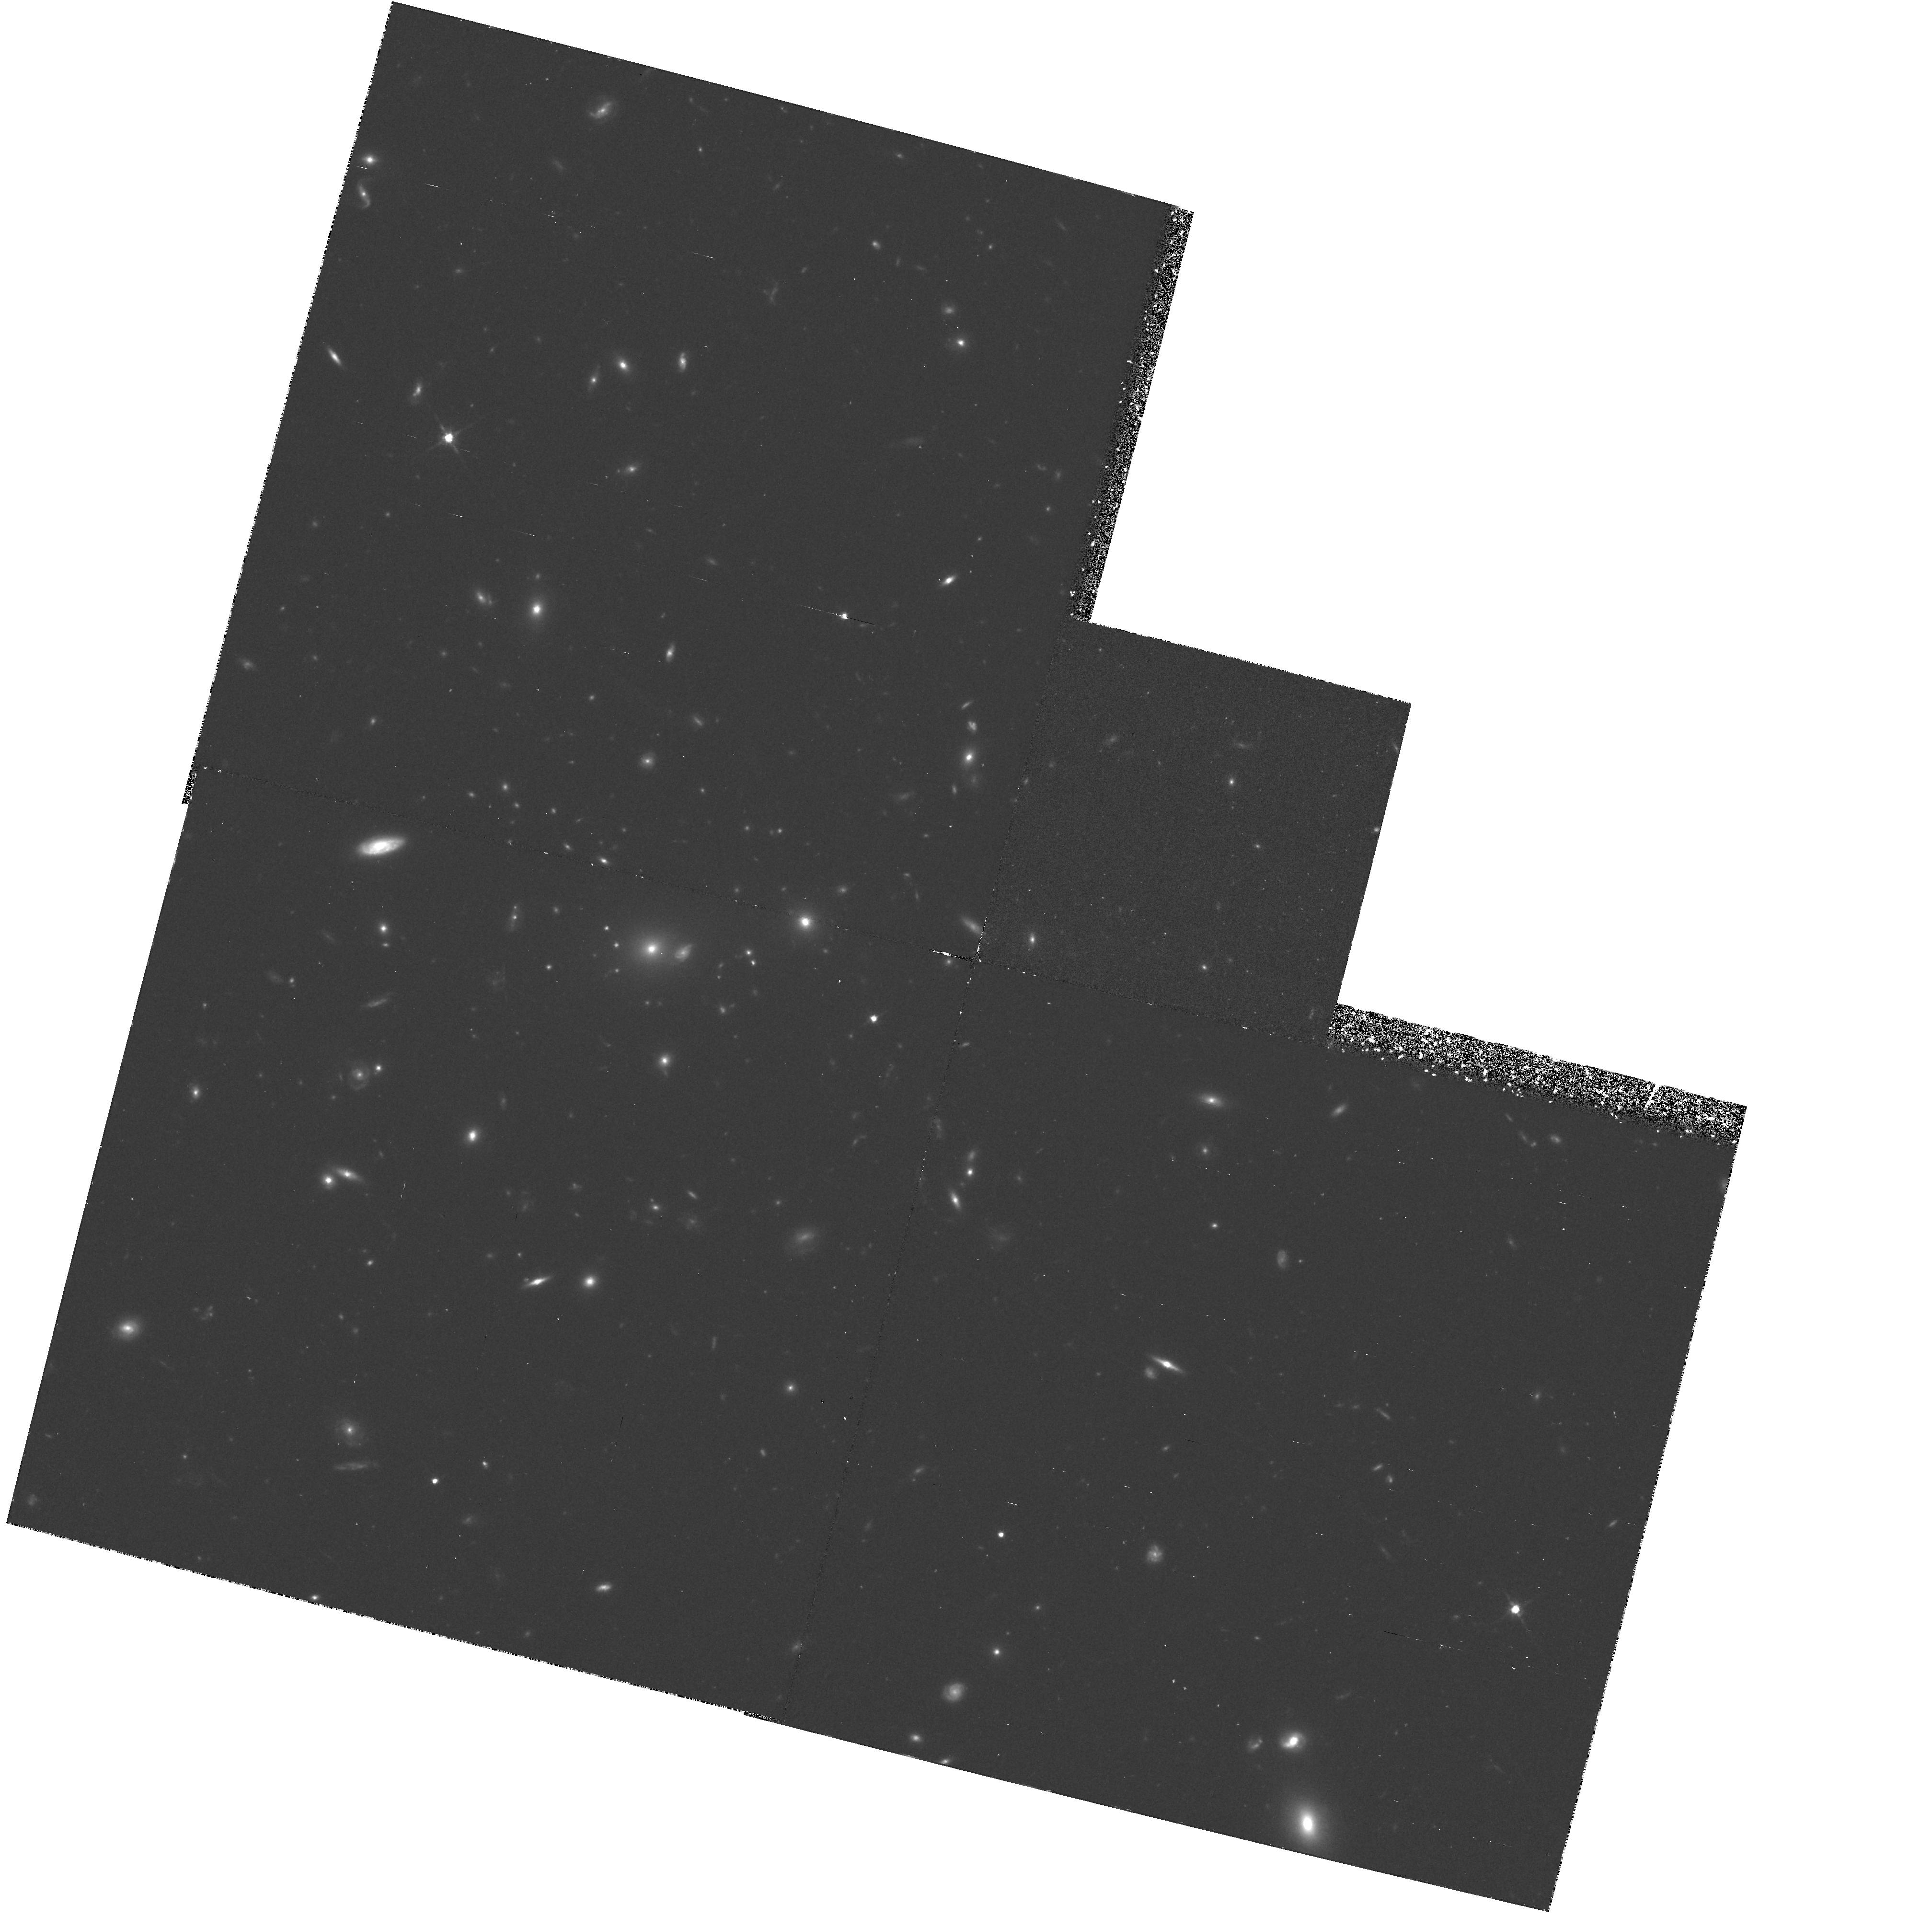
Target: GAL-CLUS-005431-2756. Instrument: WFPC2/PC. Filter: F814W. Exposure: 2.3 h. Observation ID: hst_5378_03_wfpc2_pc_f814w_u2c403

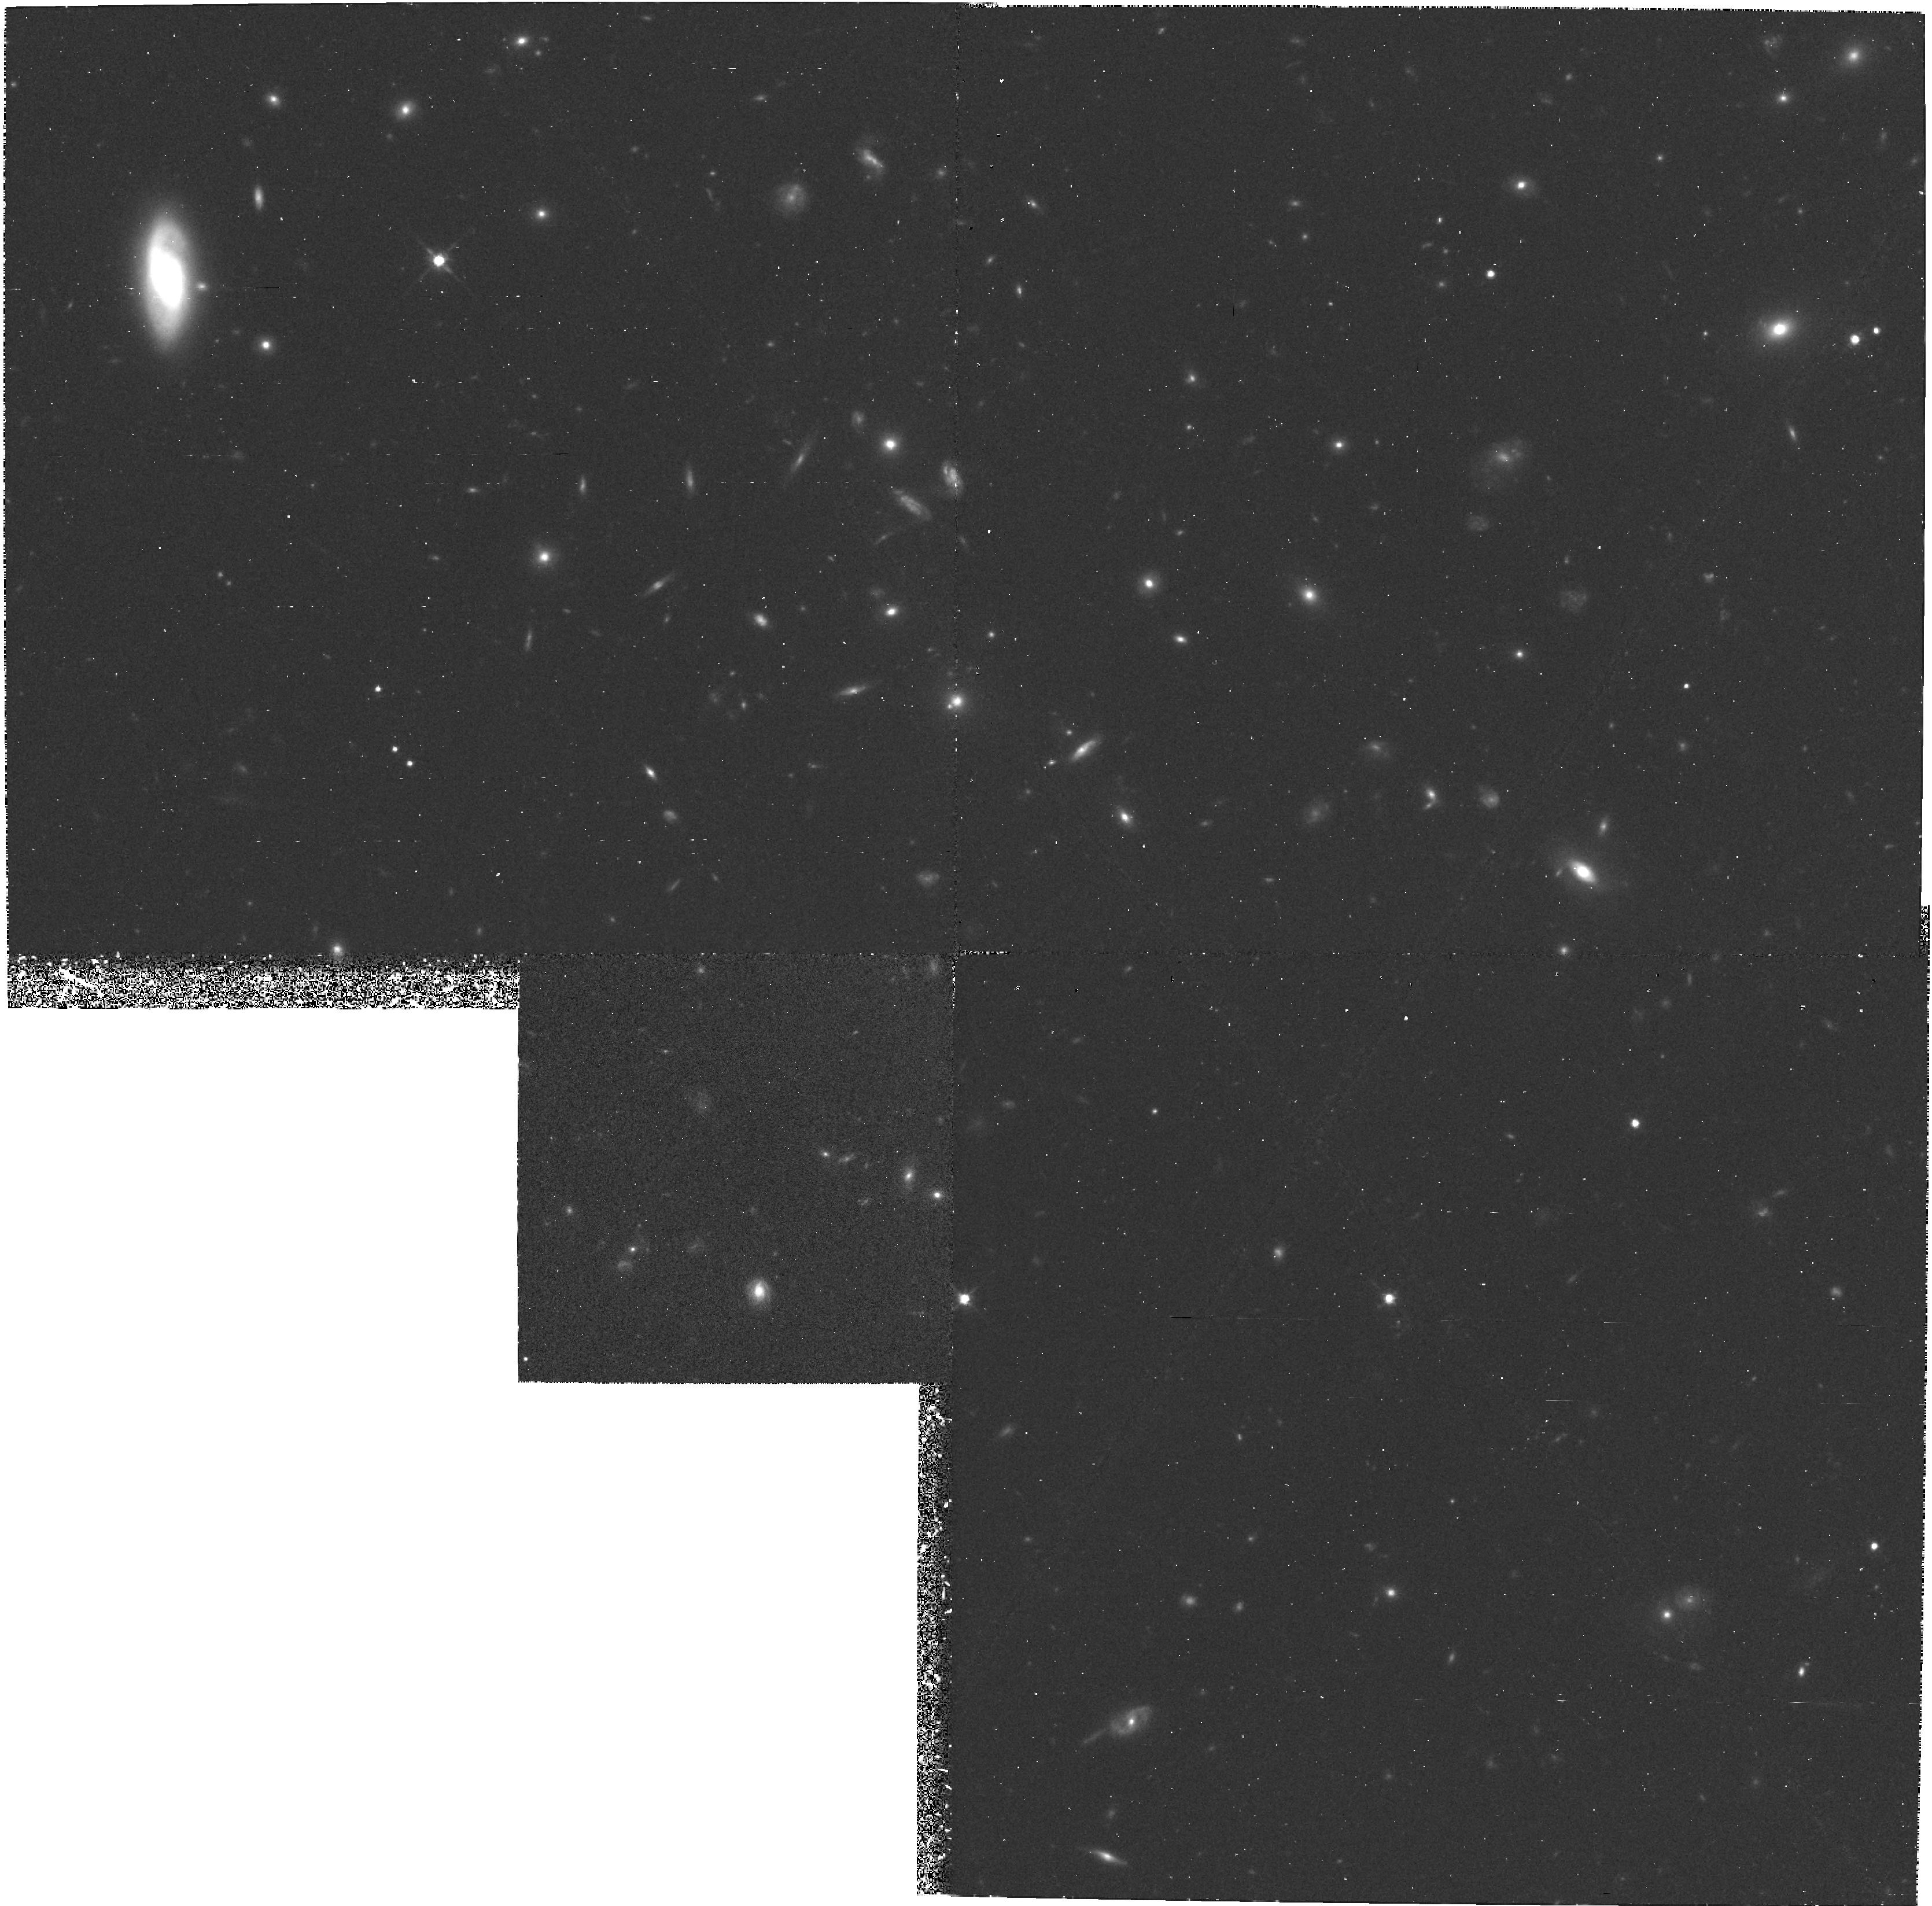
Target: GAL-CLUS-093942+4713-FLD2. Instrument: WFPC2/PC. Filter: F814W. Exposure: 1.8 h. Observation ID: hst_5378_0c_wfpc2_pc_f814w_u2c40c

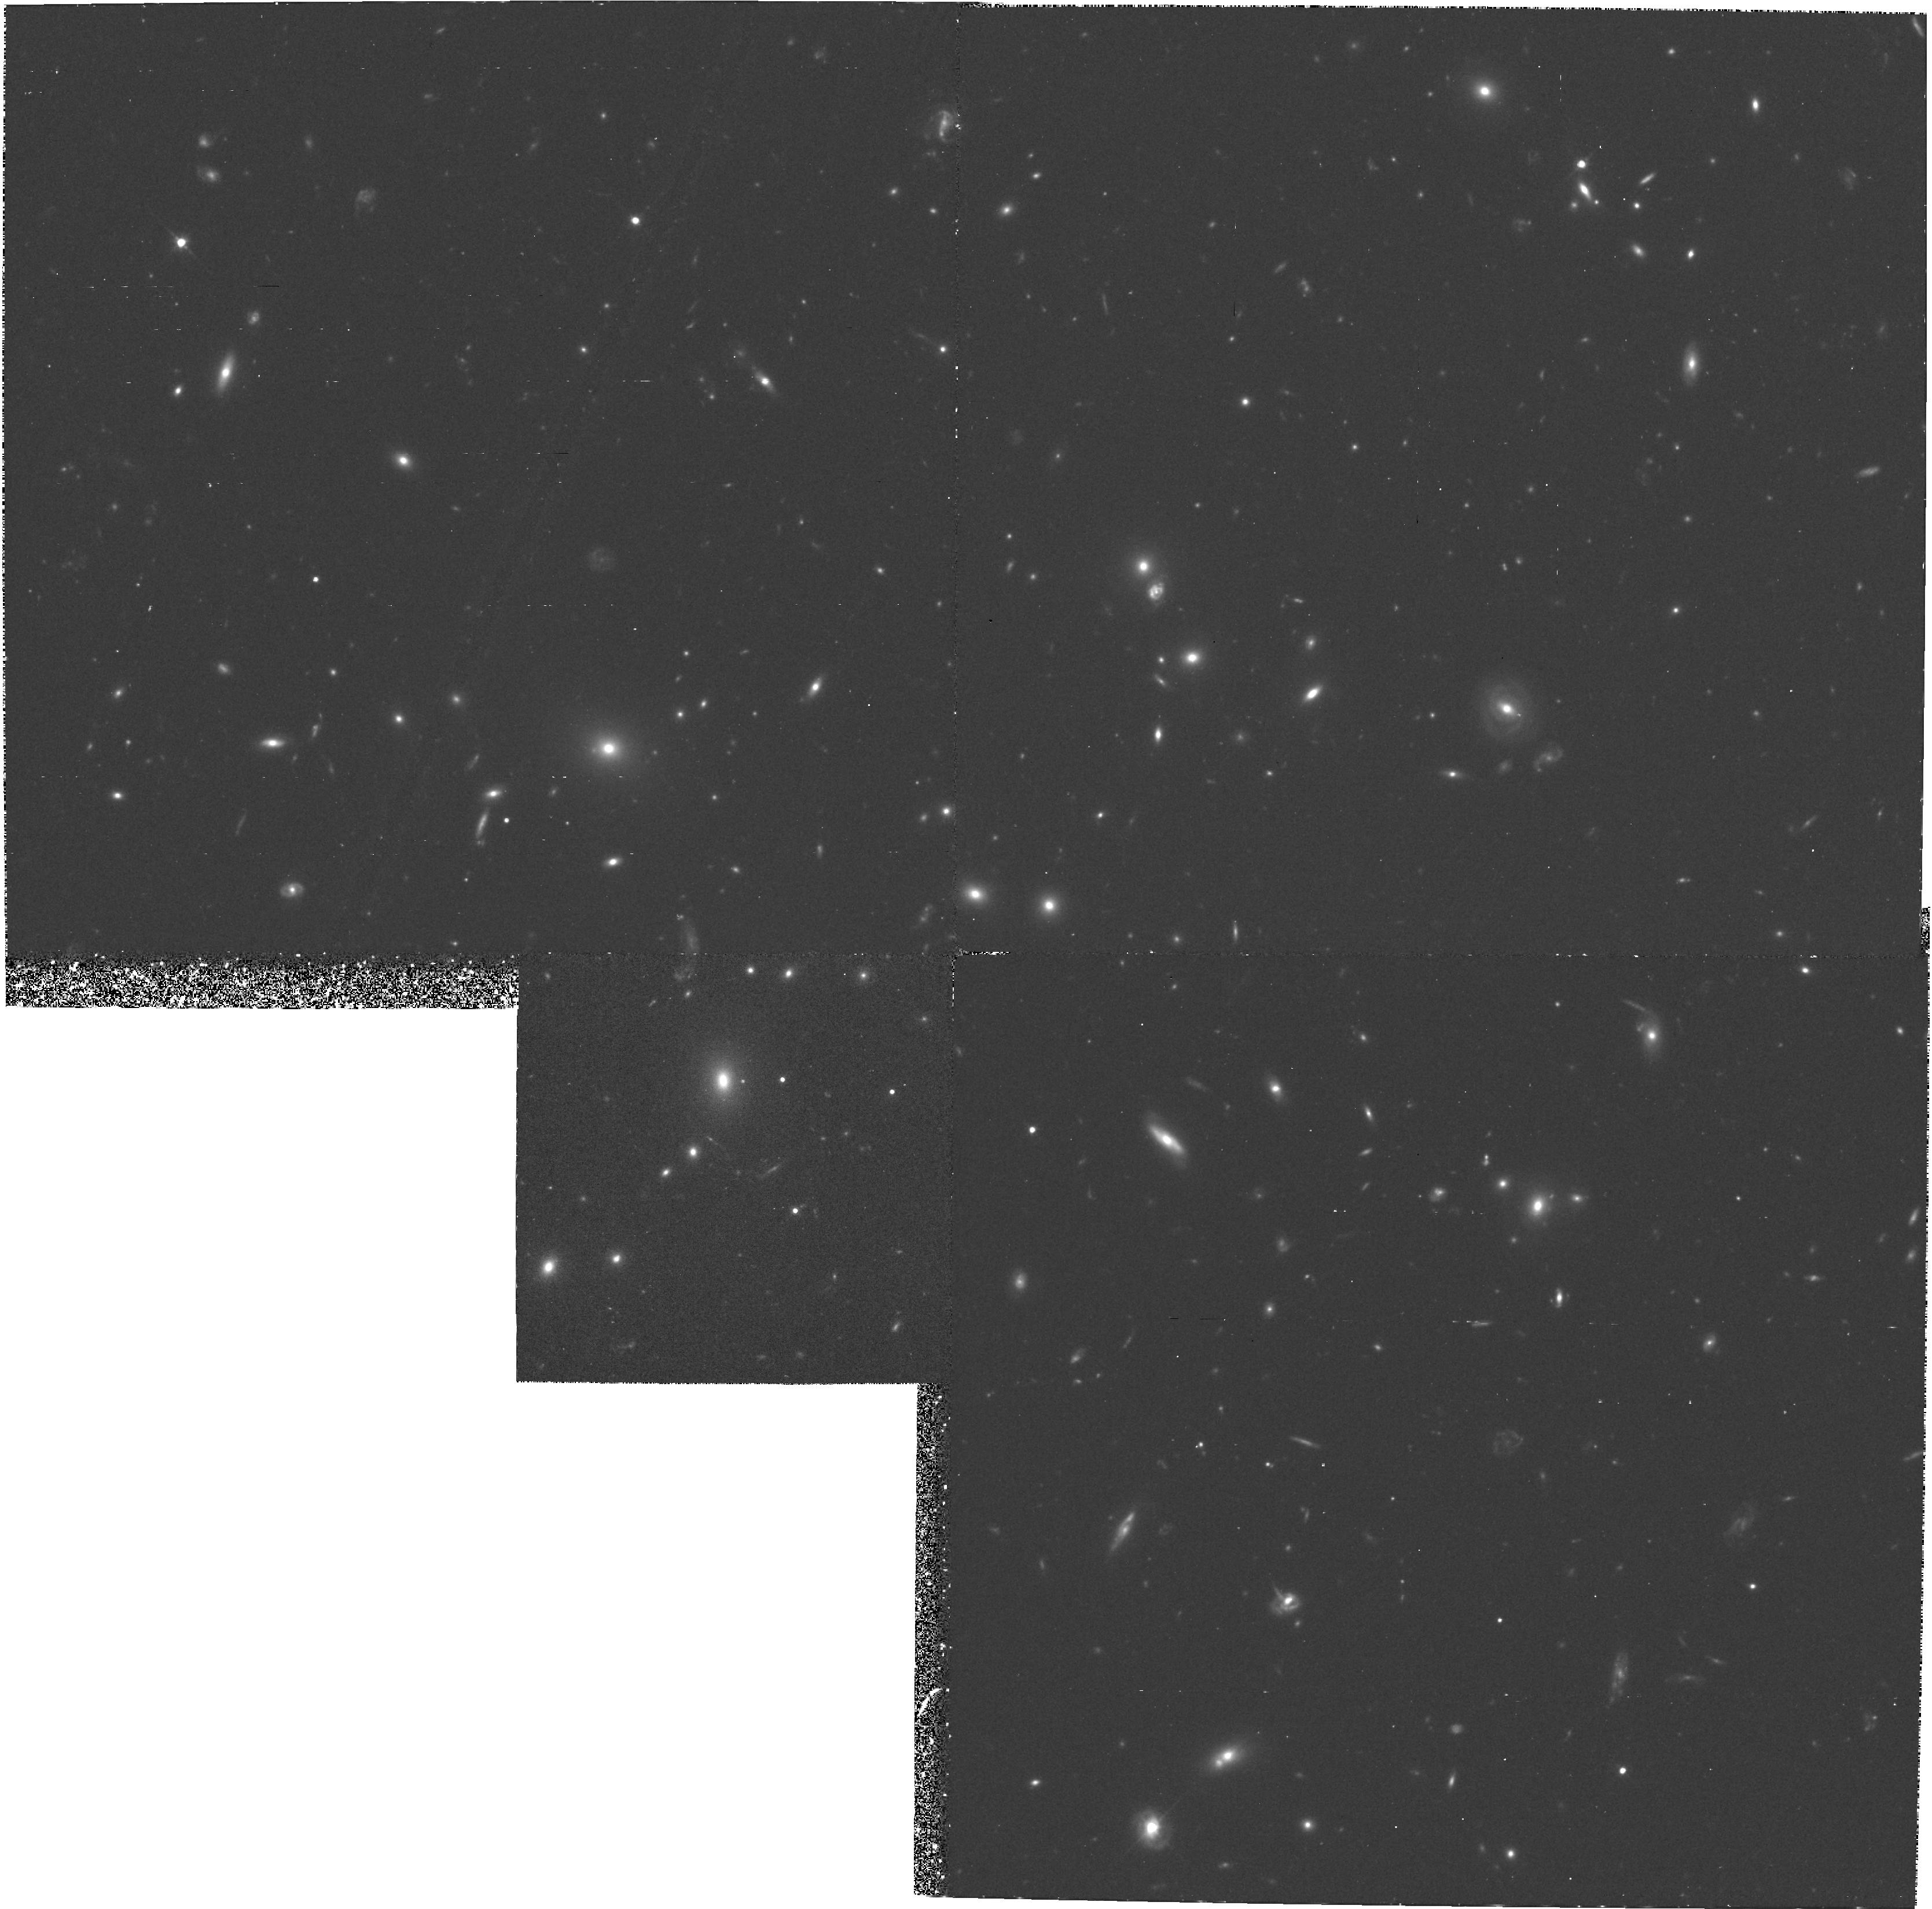
Target: GAL-CLUS-160134+4254. Instrument: WFPC2/PC. Filter: F702W. Exposure: 2.3 h. Observation ID: hst_5378_07_wfpc2_pc_f702w_u2c407

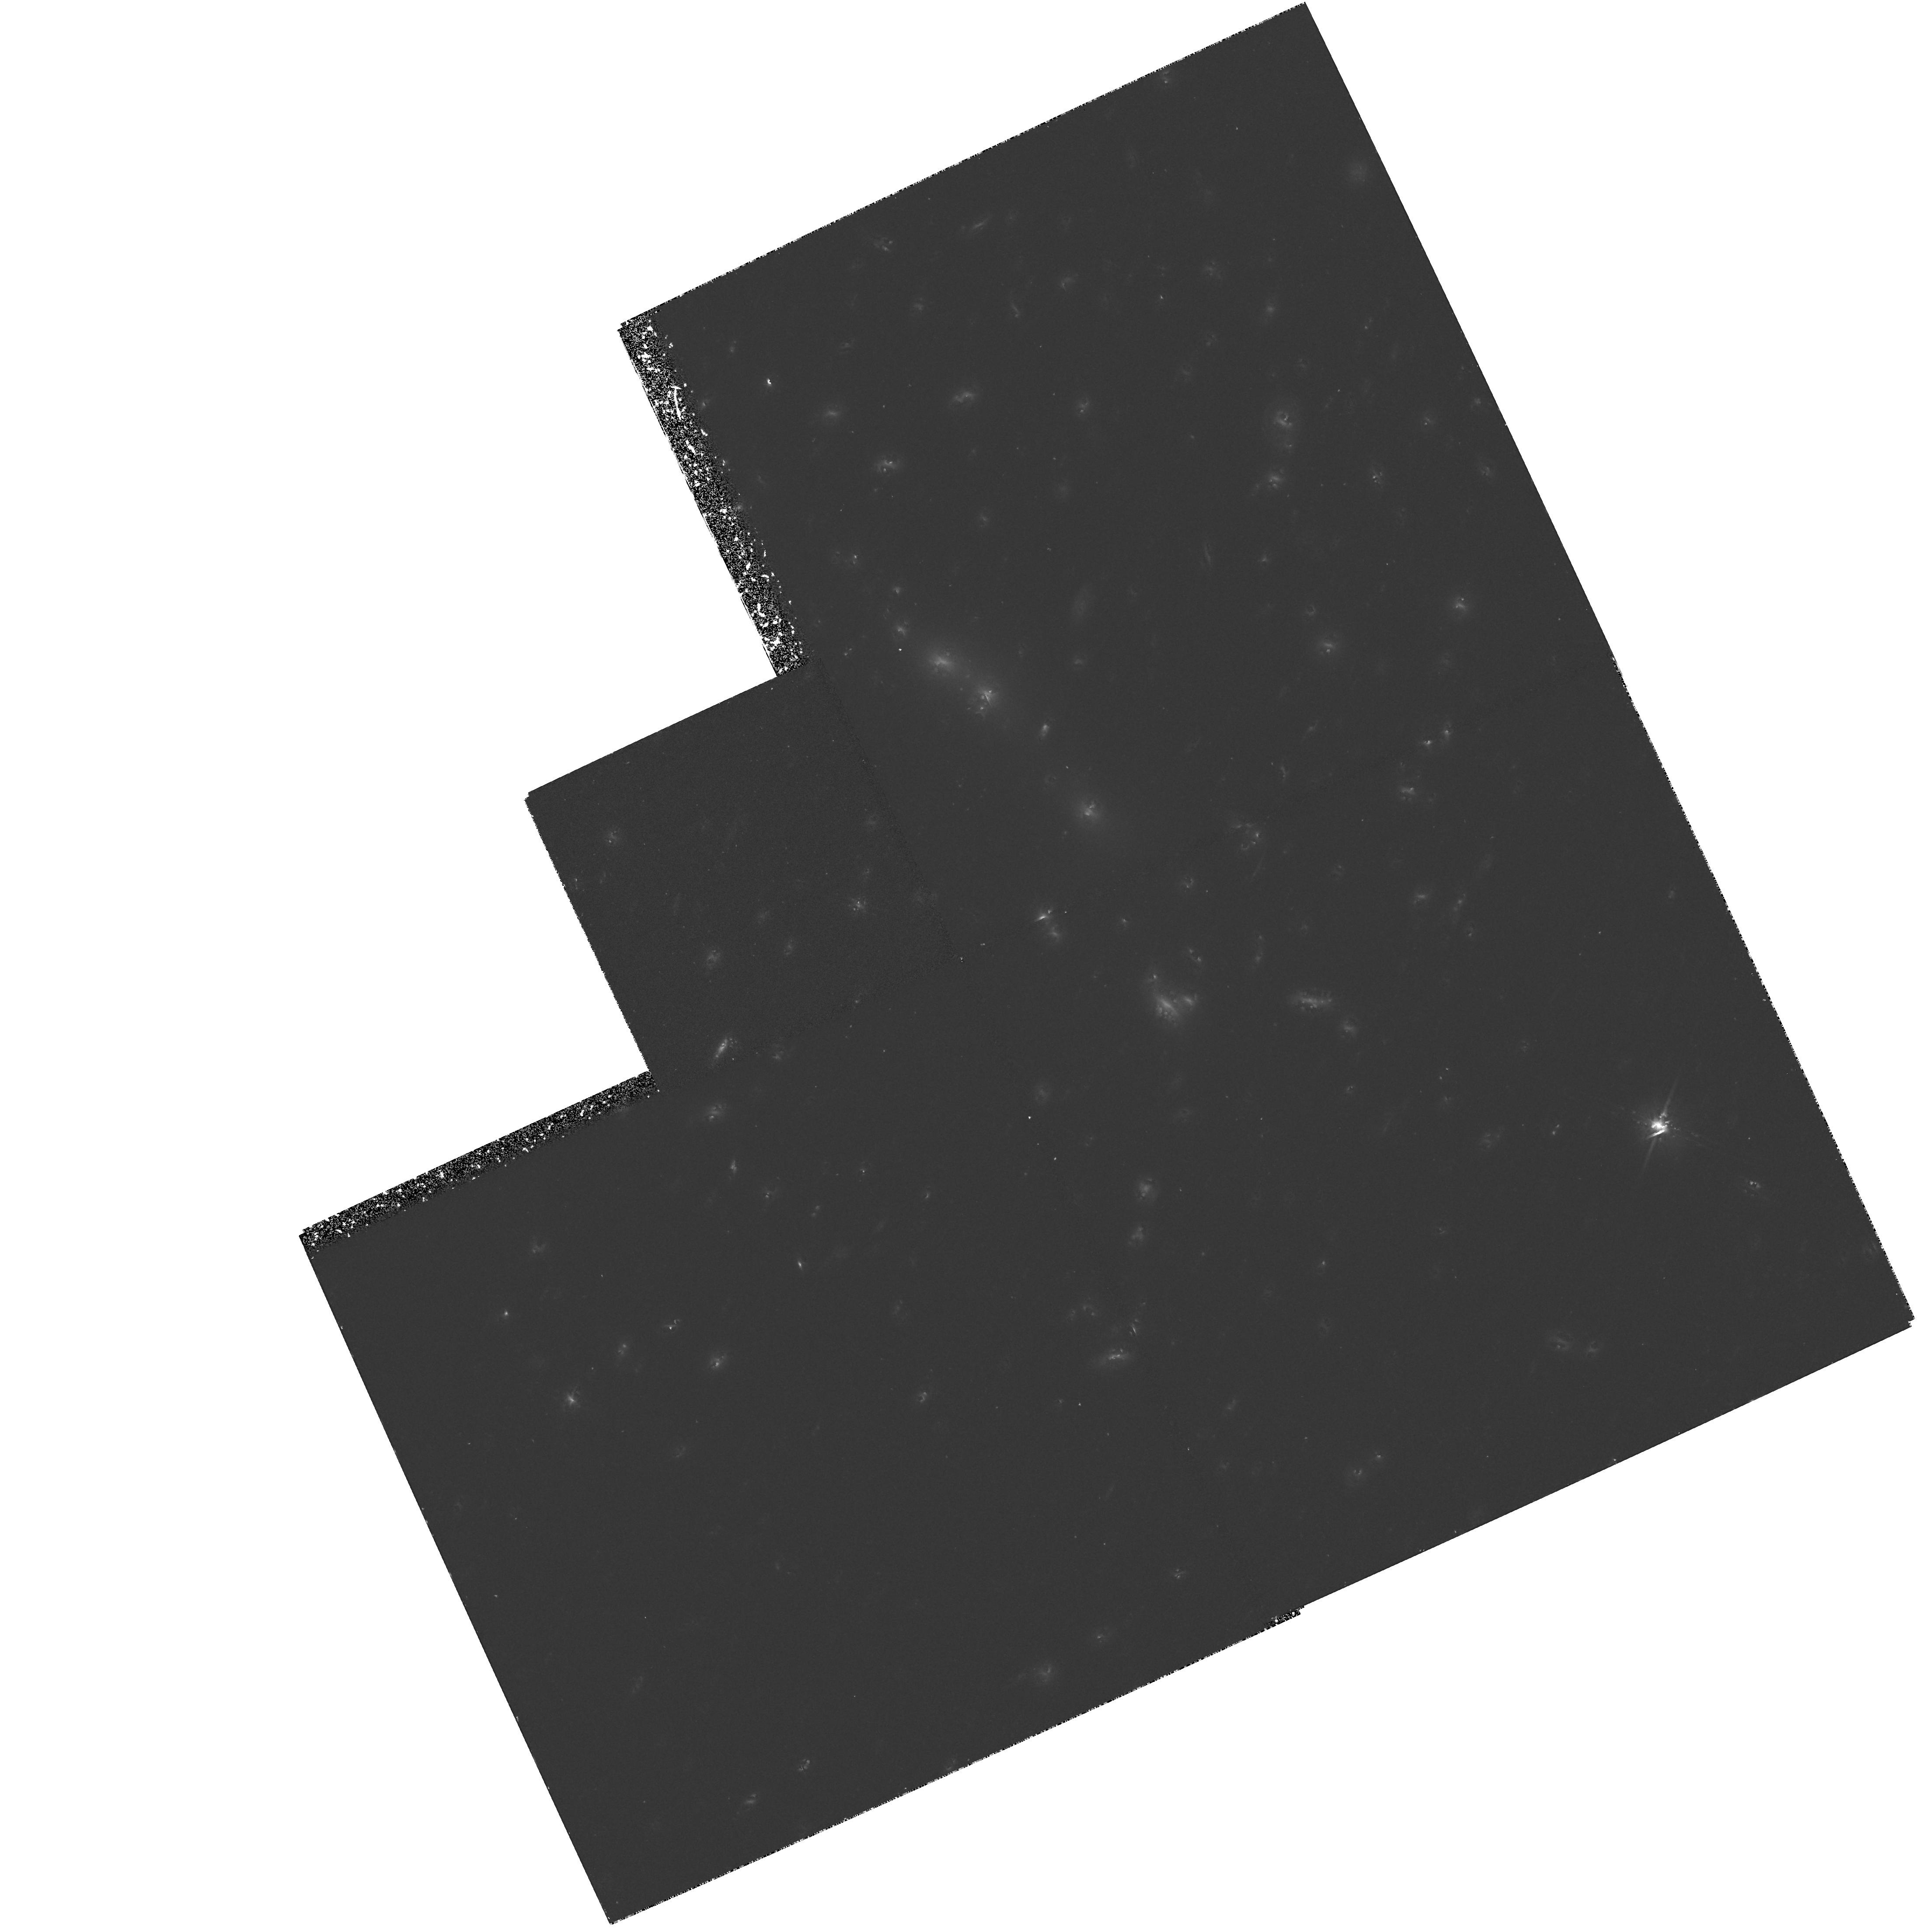
Target: GAL-CLUS-001558+1609. Instrument: WFPC2/PC. Filter: F814W. Exposure: 2.3 h. Observation ID: hst_5378_02_wfpc2_pc_f814w_u2c402

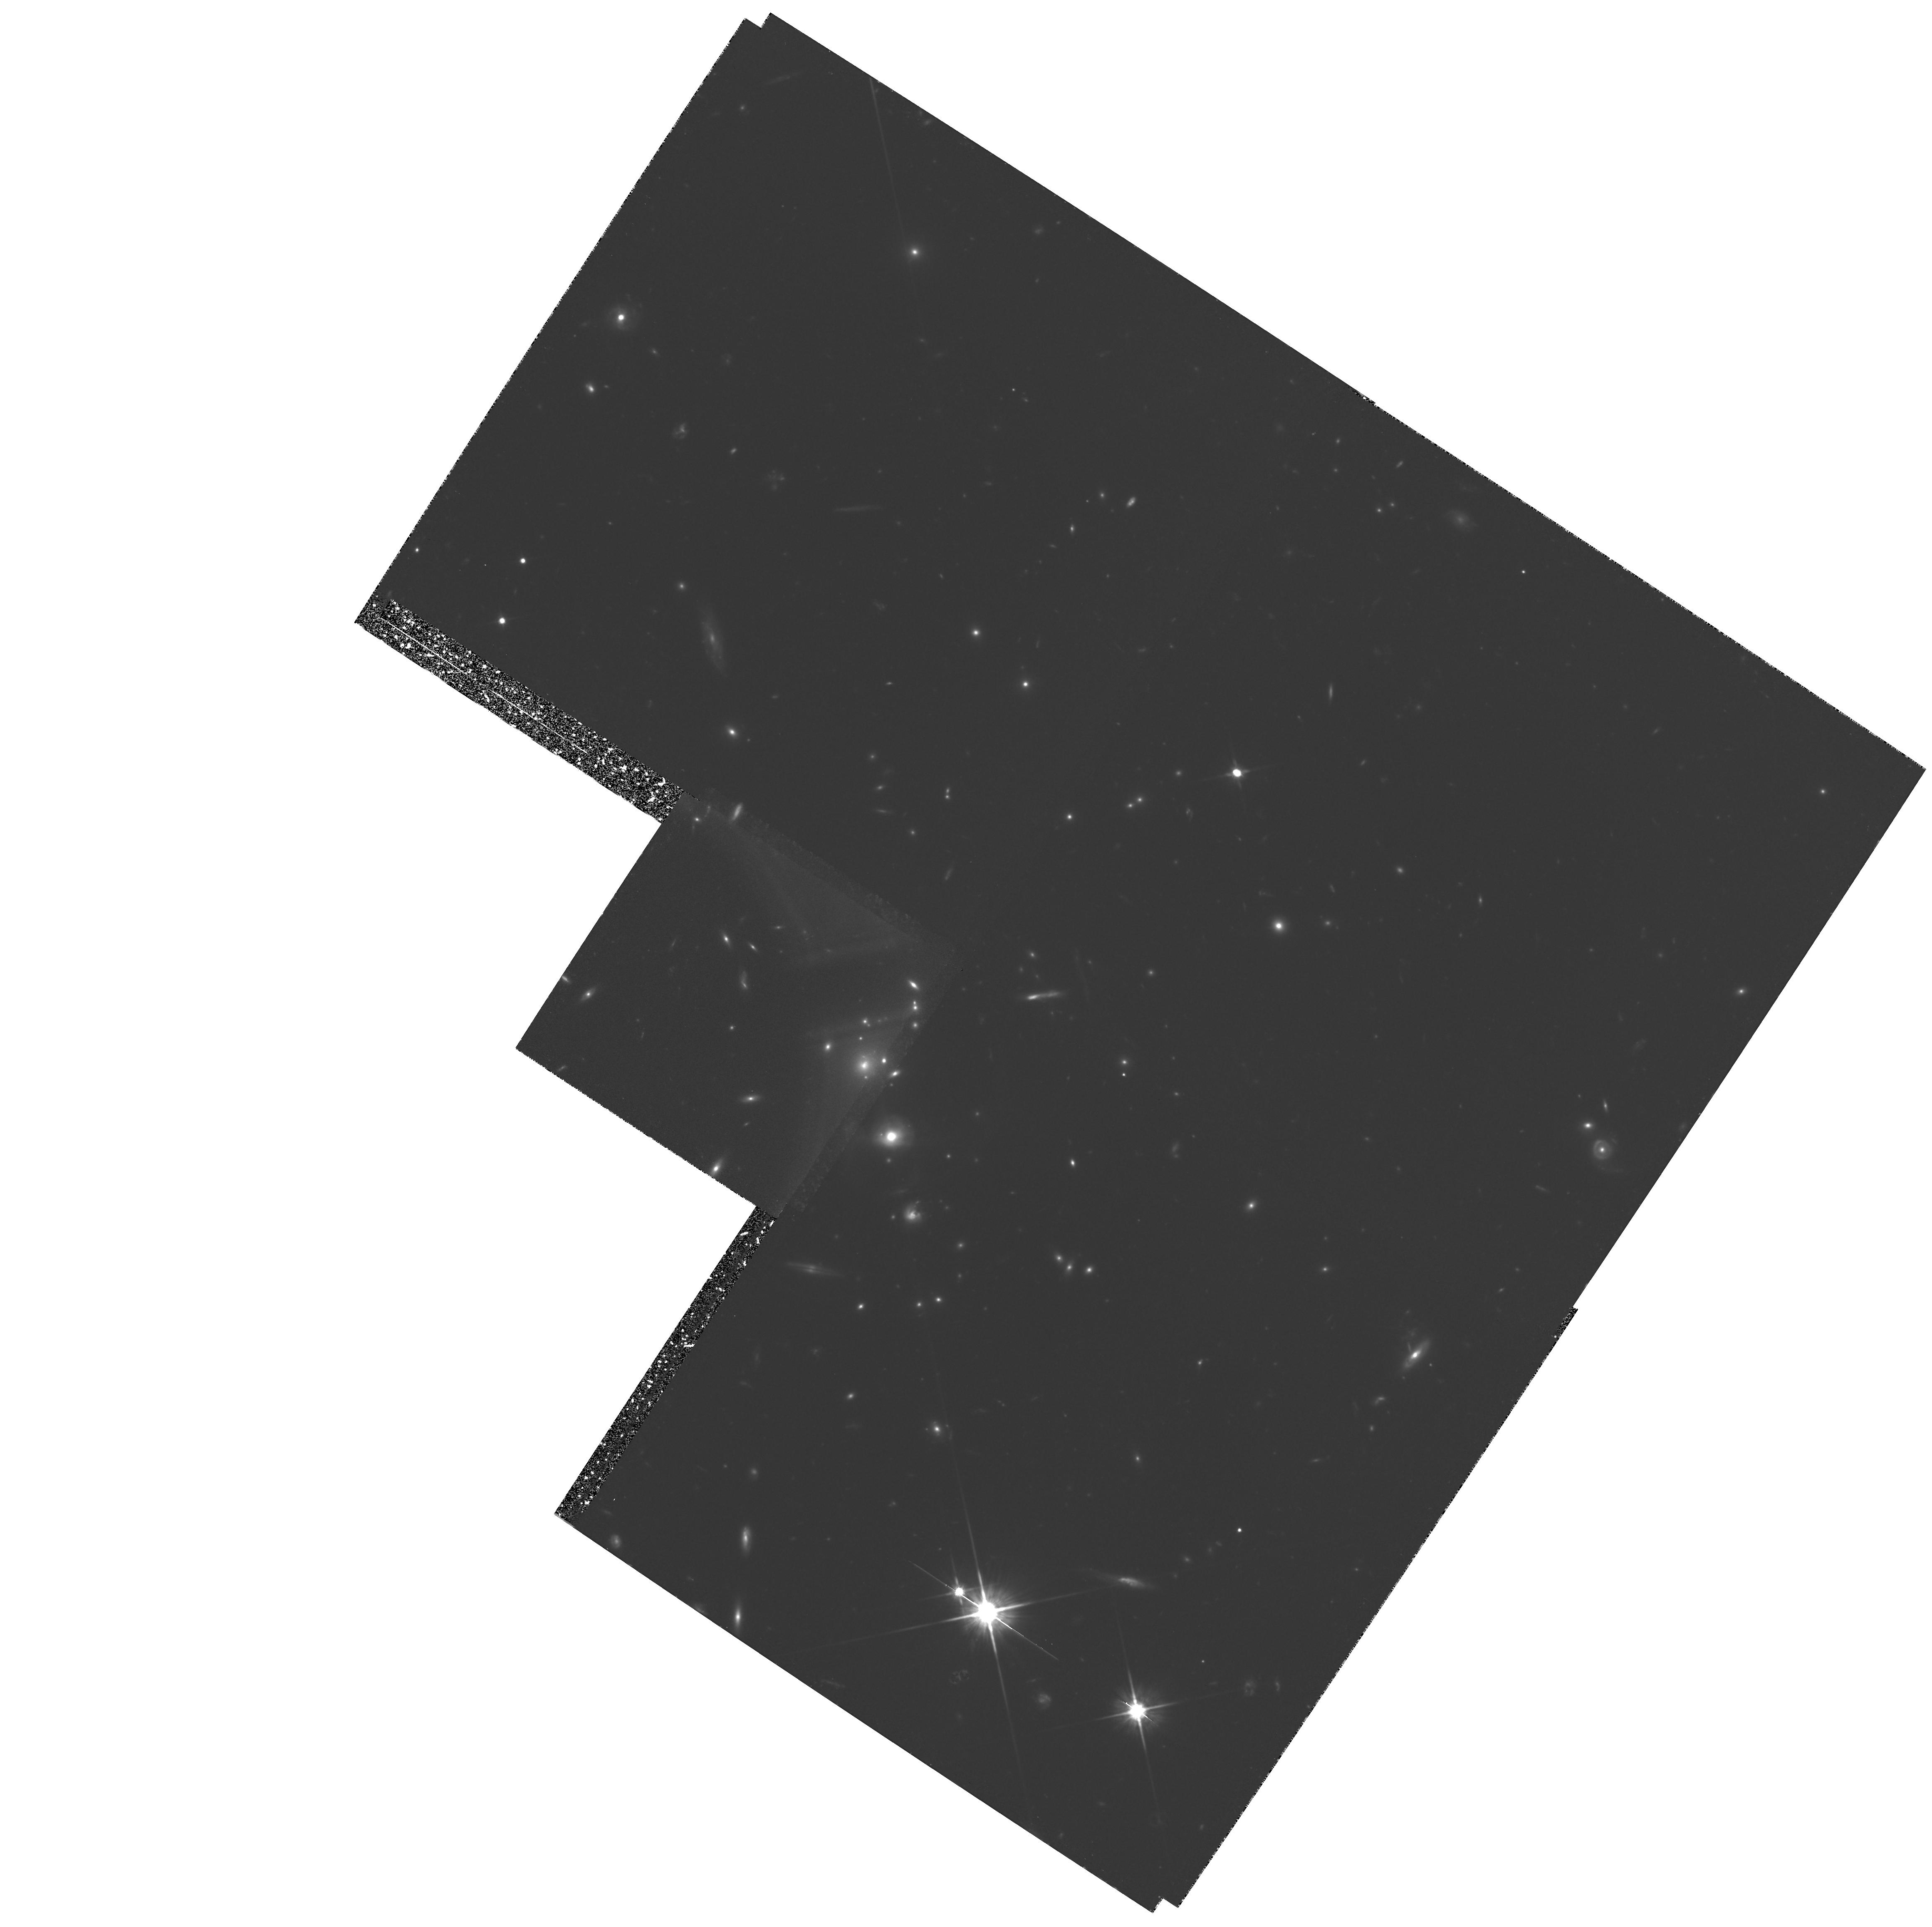
Target: GAL-CLUS-140933+5226. Instrument: WFPC2/PC. Filter: F702W. Exposure: 3.5 h. Observation ID: hst_5378_0a_wfpc2_pc_f702w_u2c40a

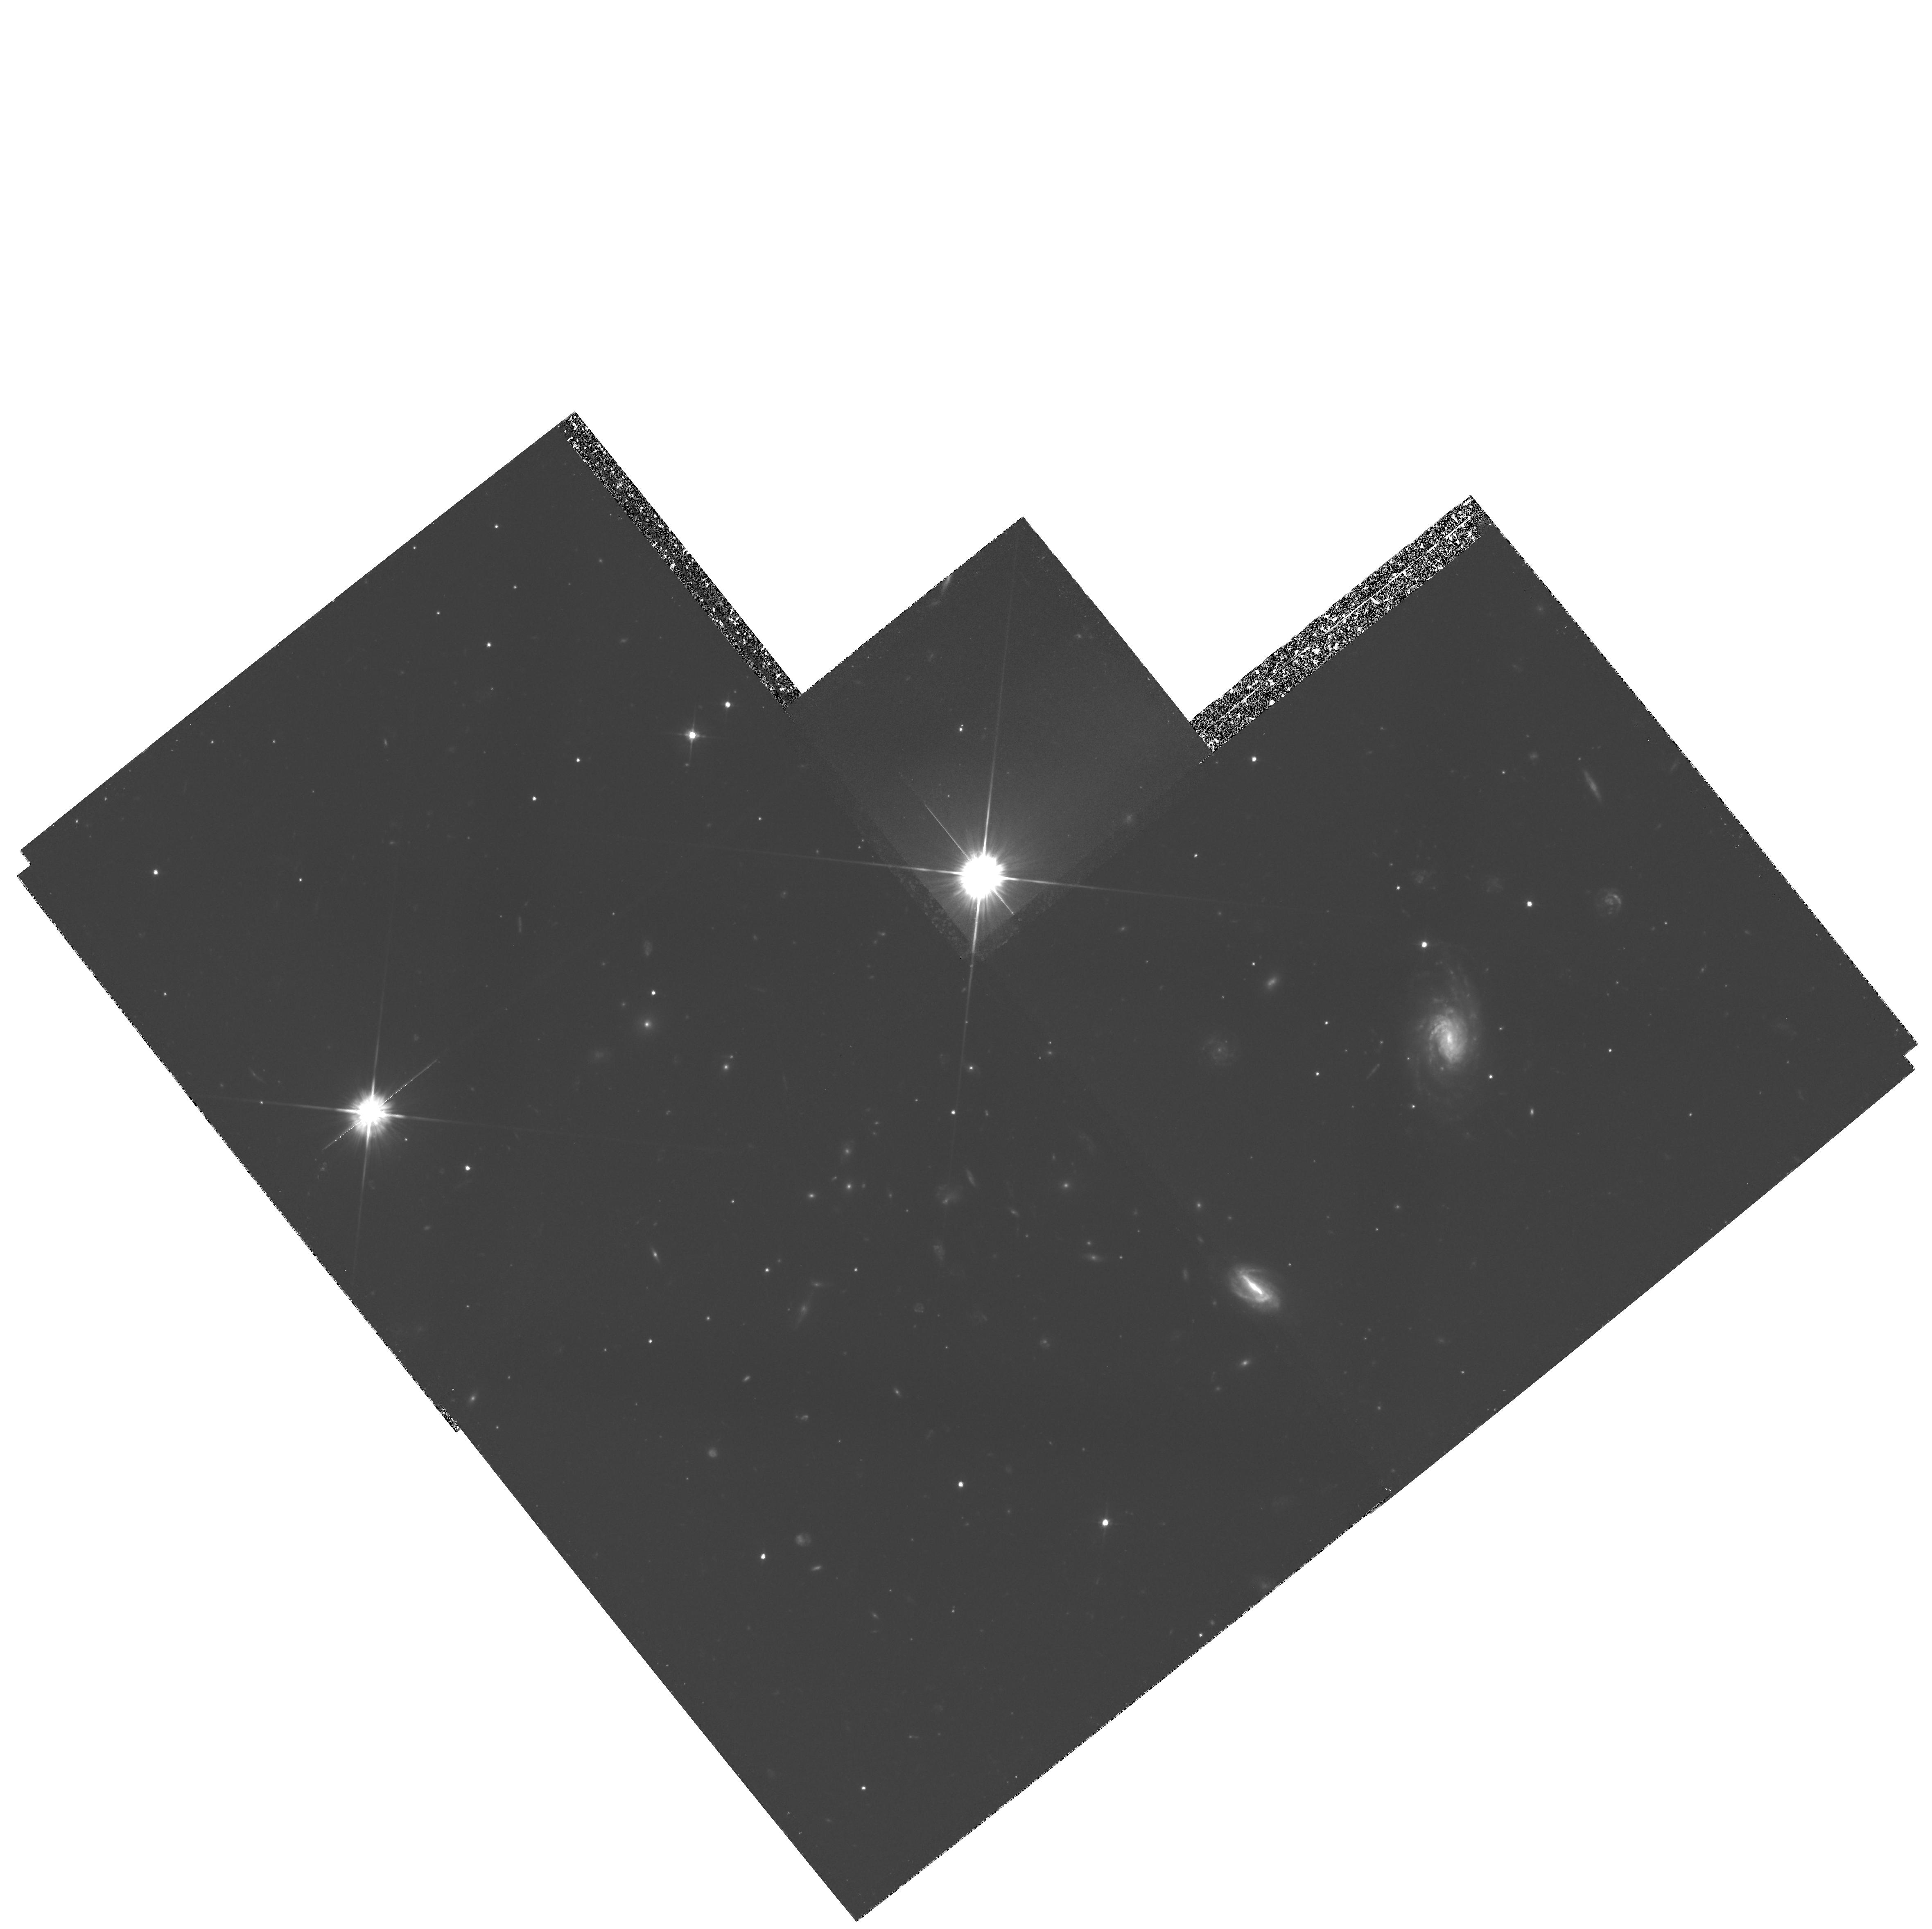
Target: GAL-CLUS-041234-6558. Instrument: WFPC2/PC. Filter: F555W. Exposure: 3.5 h. Observation ID: hst_5378_09_wfpc2_pc_f555w_u2c409

MORPHOLOGICAL EVOLUTION OF GALAXIES IN CLUSTERS AT Z = 0.5 (PI: Dressler, Alan)

Our program is intended to study galaxy evolution through the investigation of galaxy morphology and spectrophotometry as a function of lookback time. Cycle 1 and 2 observations made by two teams represented in this proposal have demonstrated HST's unique potential for providing detailed morphological information for galaxies in clusters at z = 0.5. Such data are applicable to basic questions such as the development of disks and bulges, and the role mergers and interactions, and other environmental influences on the evolution of structure and stellar populations. Both teams made Cycle 1 and 2 observations that are described here. However, the combination of the SA problem and reduced time allocations severely limited the scope of both programs; thus, we request consideration under the Precedents Policy for originally approved Cycle 1 programs. We use our earlier results to demonstrate the feasibility of our program, pointing out the interesting but ambiguous nature of what has been learned to this point. In order to better understand the processes at work and and their range, we propose a more extensive program which includes a wider representation of cluster environments, adds color information, and reaches to higher redshifts.